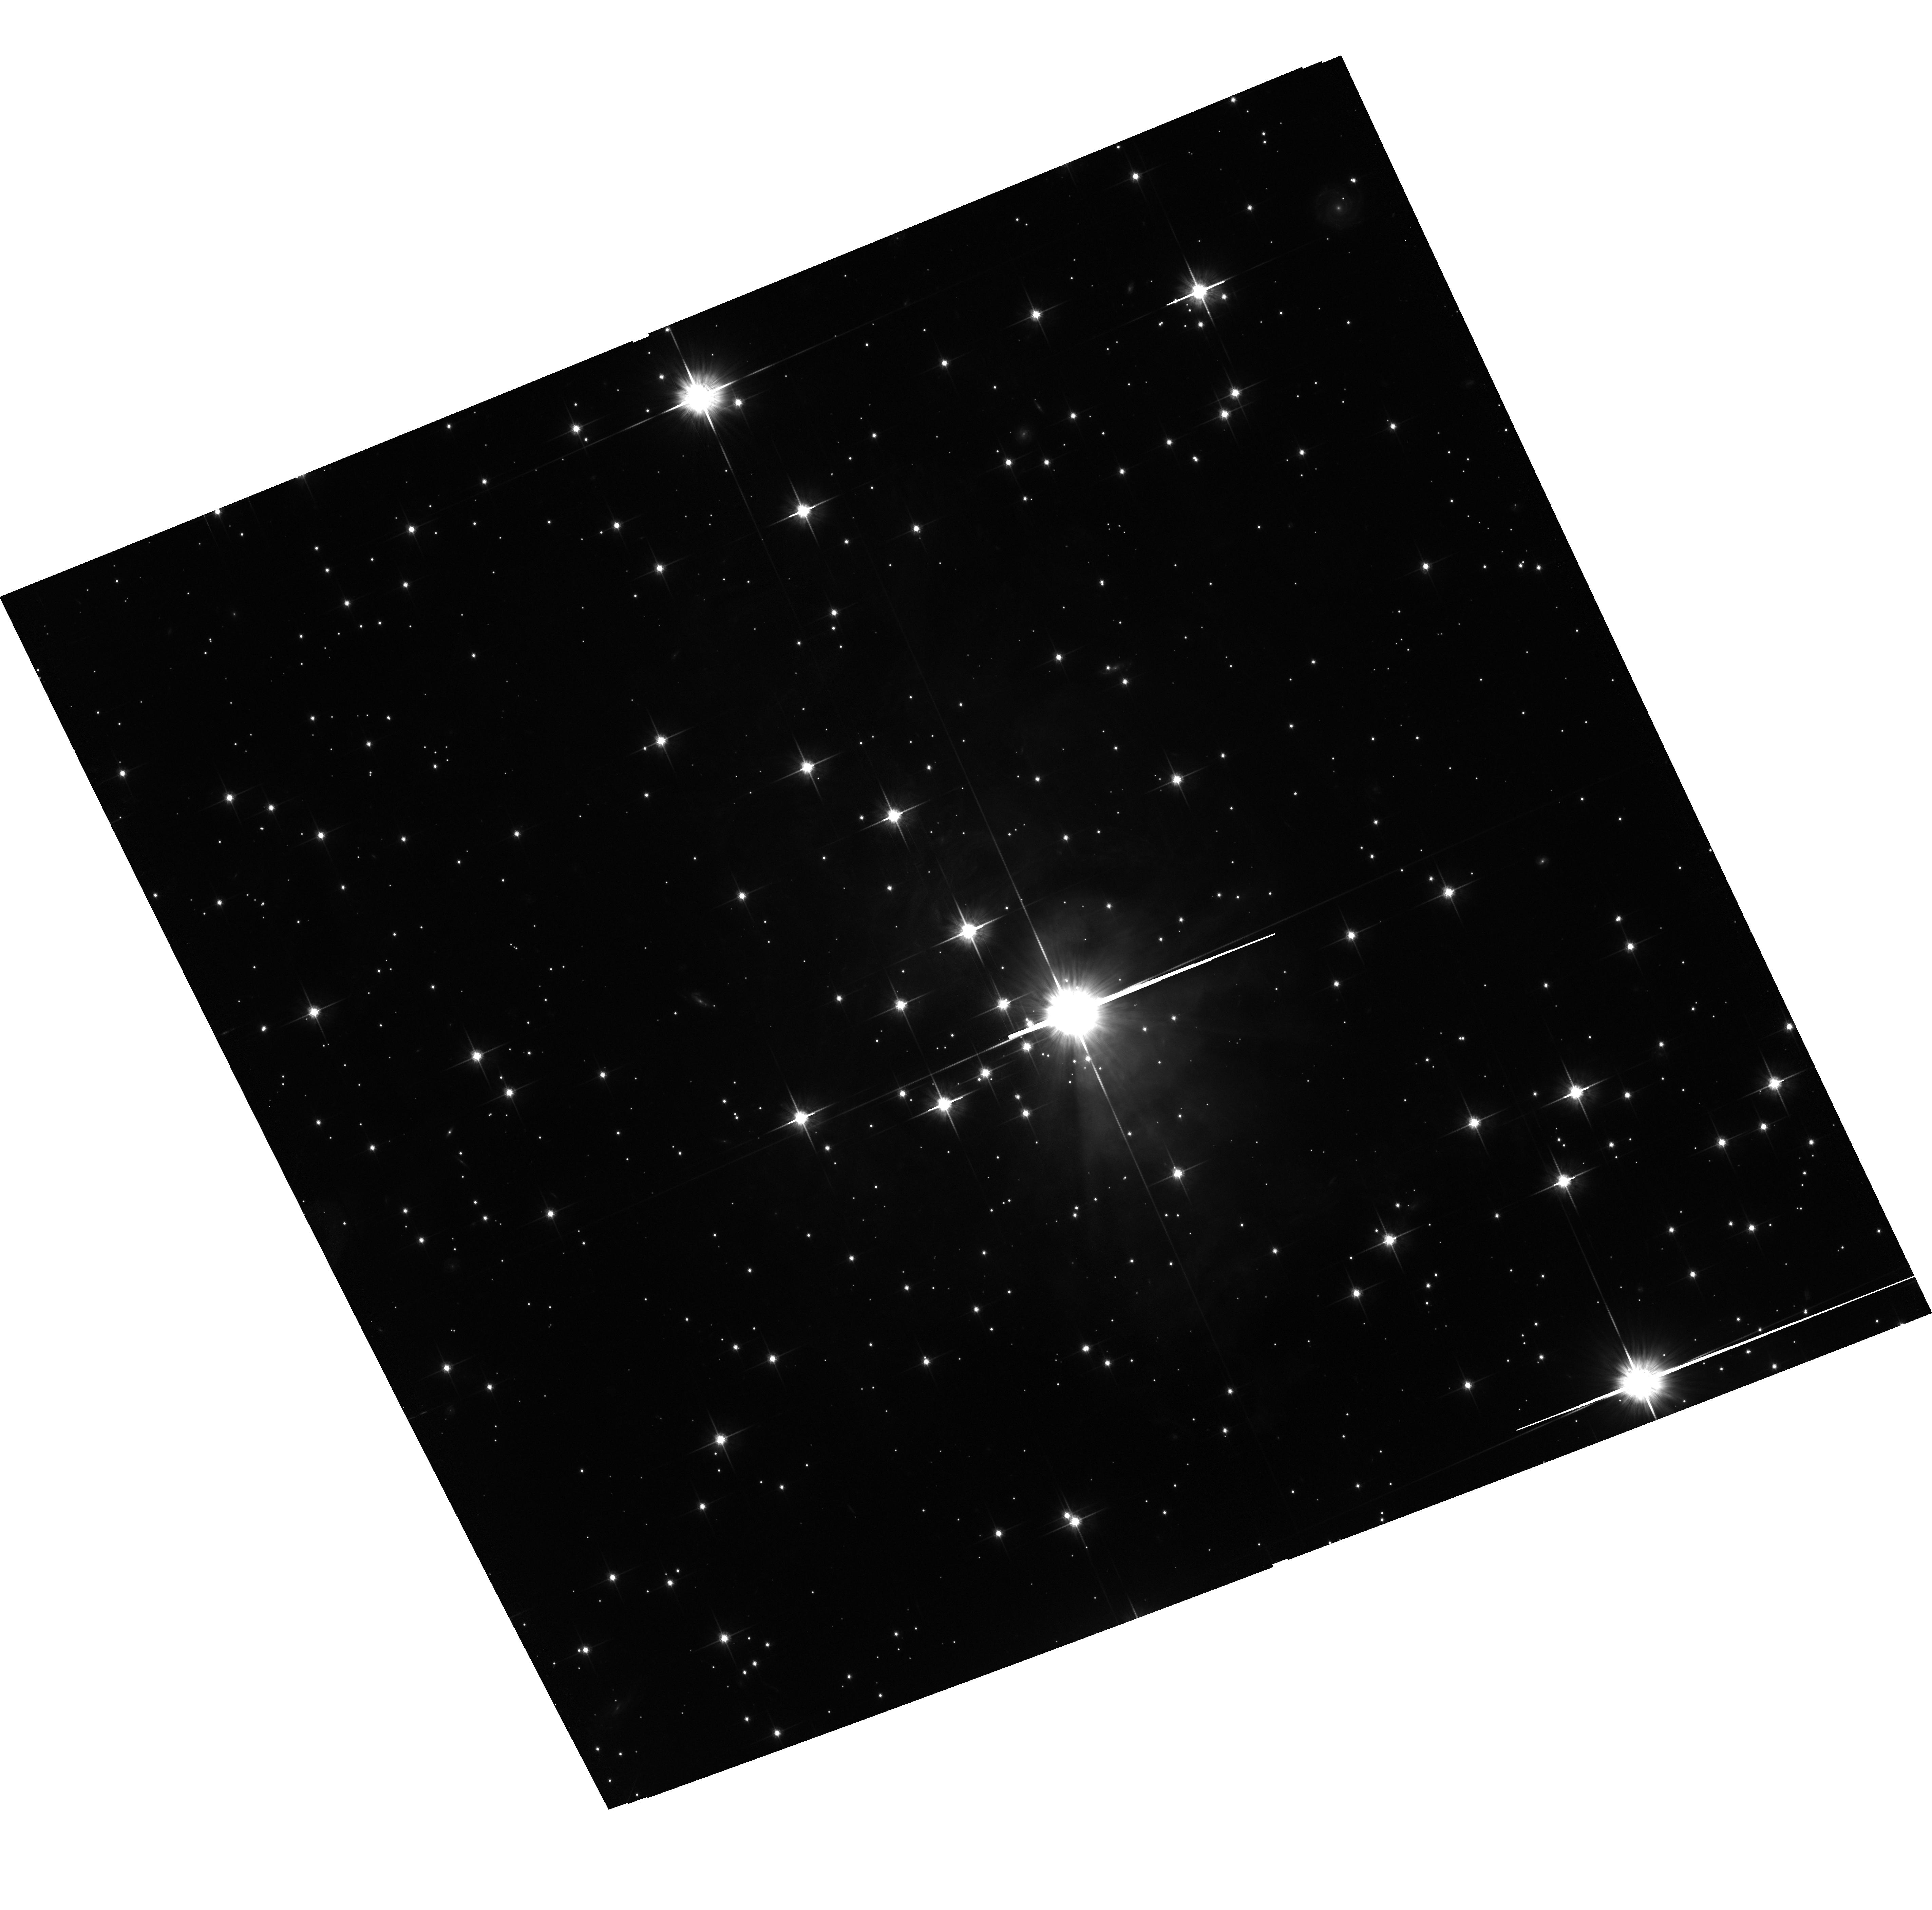
Target: V838-MON-ECHO-COPY. Instrument: ACS/WFC. Filter: F814W. Exposure: 2 h. Observation ID: hst_11713_02_acs_wfc_f814w_jb6z02

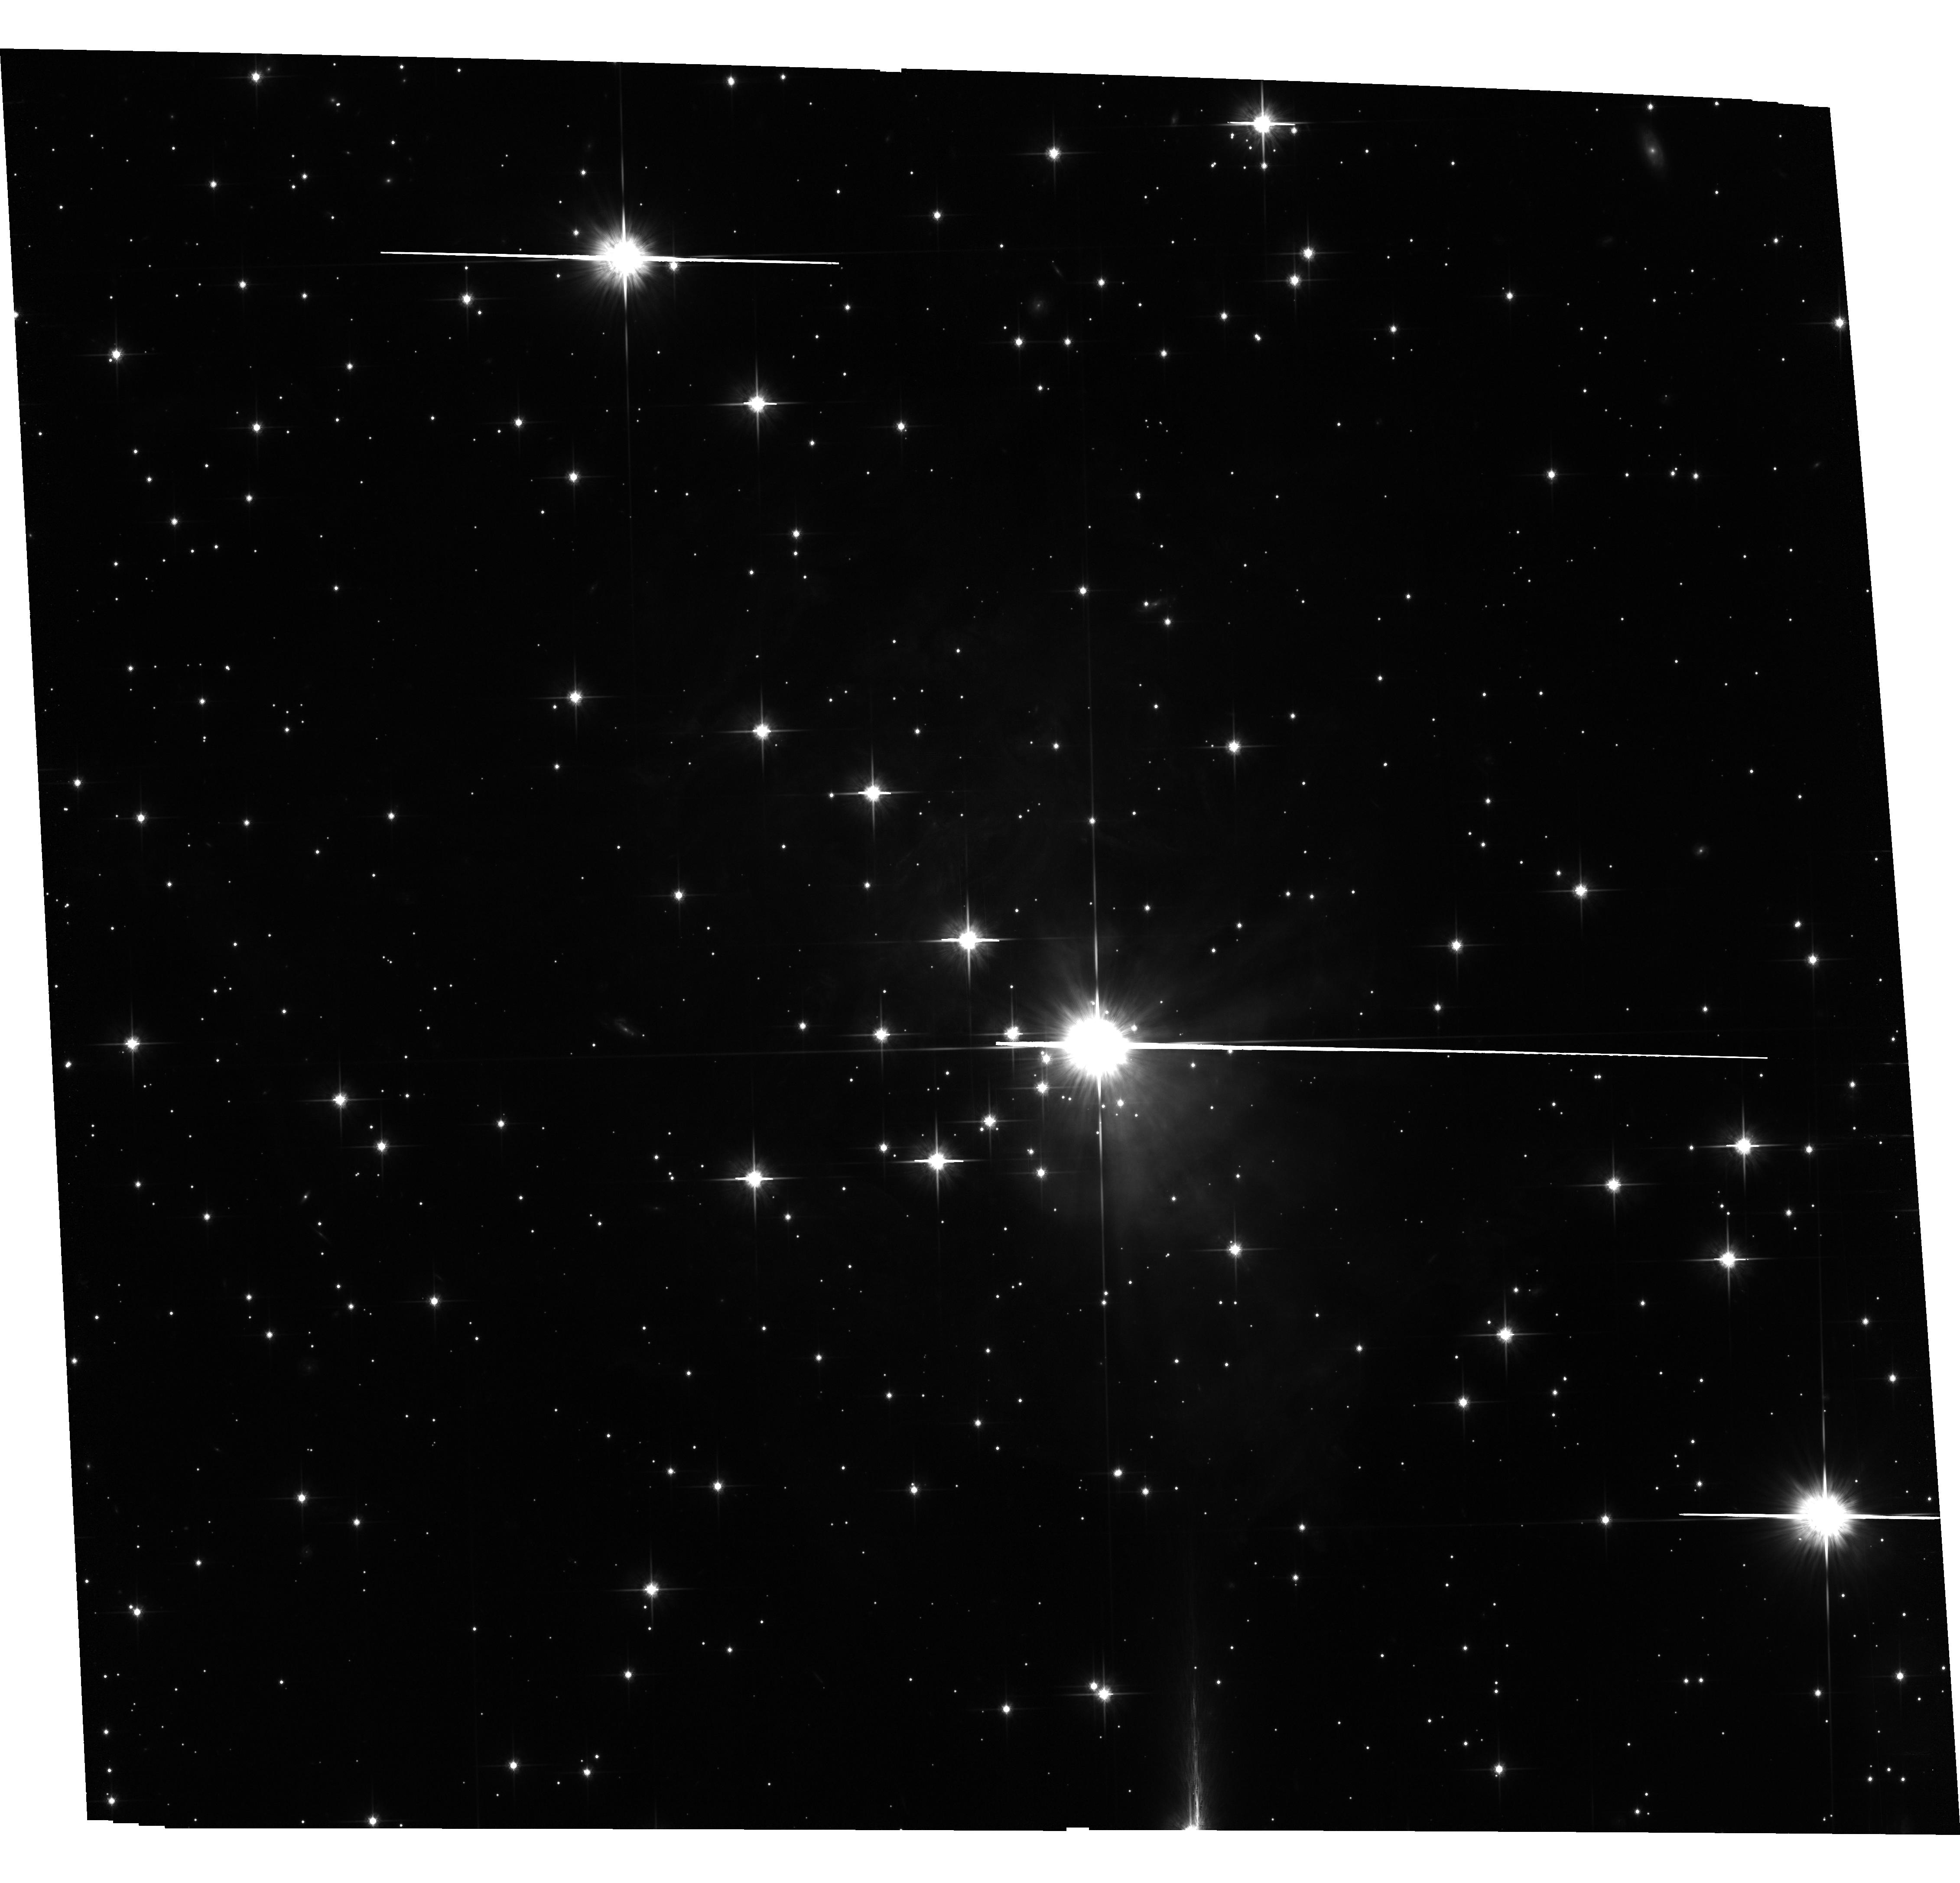
Target: V838-MON-ECHO-COPY. Instrument: ACS/WFC. Filter: F814W. Exposure: 2.8 h. Observation ID: hst_11713_01_acs_wfc_f814w_jb6z01

The Light Echoes around V838 Monocerotis (PI: Bond, Howard E.)

V838 Monocerotis, which burst upon the astronomical scene in early 2002, is a completely unanticipated new object. It underwent a large-amplitude and very luminous outburst, during which its spectrum remained that of an extremely cool supergiant. A rapidly evolving set of light echoes around V838 Mon was discovered soon after the outburst, and quickly became the most spectacular display of the phenomenon yet seen. These light echoes provide the means to accomplish three unique types of measurements based on continued HST imaging during the event: (1) Study effects of MHD turbulence at high resolution and in 3 dimensions; (2) Construct the first unambiguous and fully 3-D map of a circumstellar dust envelope in the Milky Way; (3) Study dust physics in a unique setting where the spectrum and light curve of the illumination, and the scattering angle, are unambiguously known. We have also used our HST data to determine the distance to V838 Mon through a novel direct geometric technique. Because of the extreme rarity of light echoes, this is almost certainly the only opportunity to achieve such results during the lifetime of HST. We propose two visits during Cycle 17, using the repaired ACS (or WFC3) in order to continue the mapping of the circumstellar dust and to accomplish the other goals listed above.